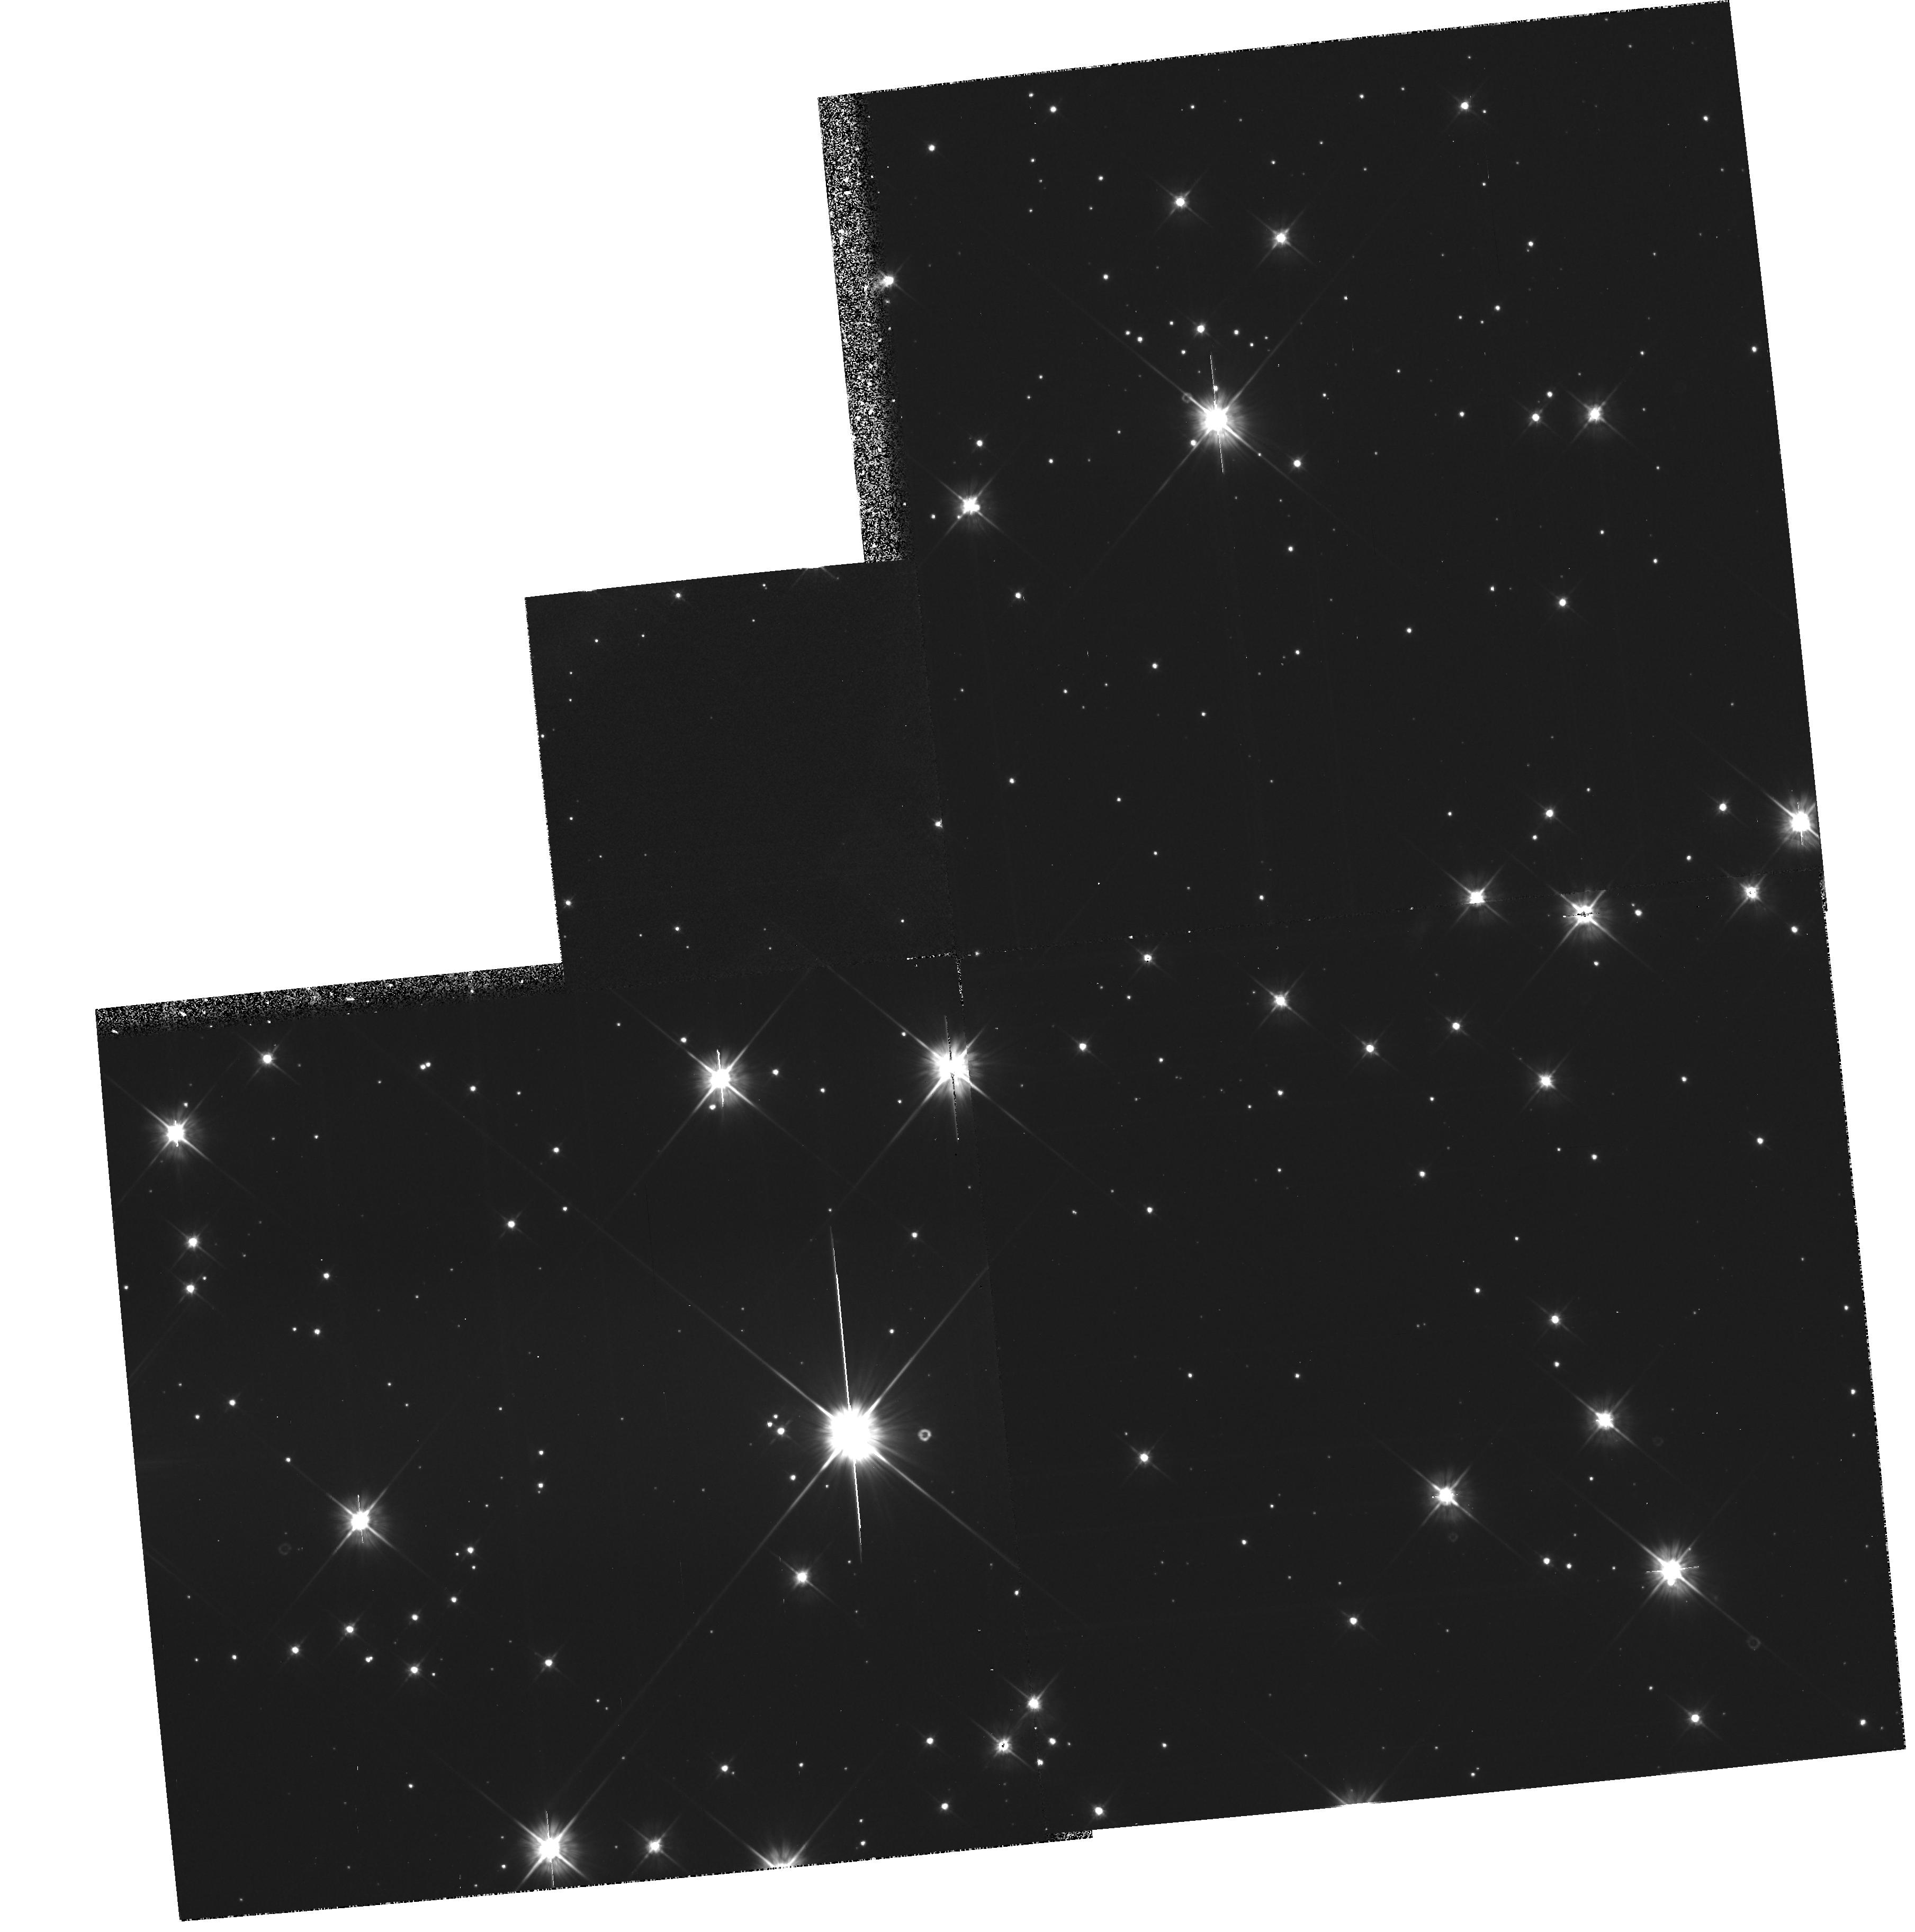
Target: NGC2477
Instrument: WFPC2/PC
Filter: F555W
Exposure: 1 h
Observation ID: hst_5303_02_wfpc2_pc_f555w_u26802

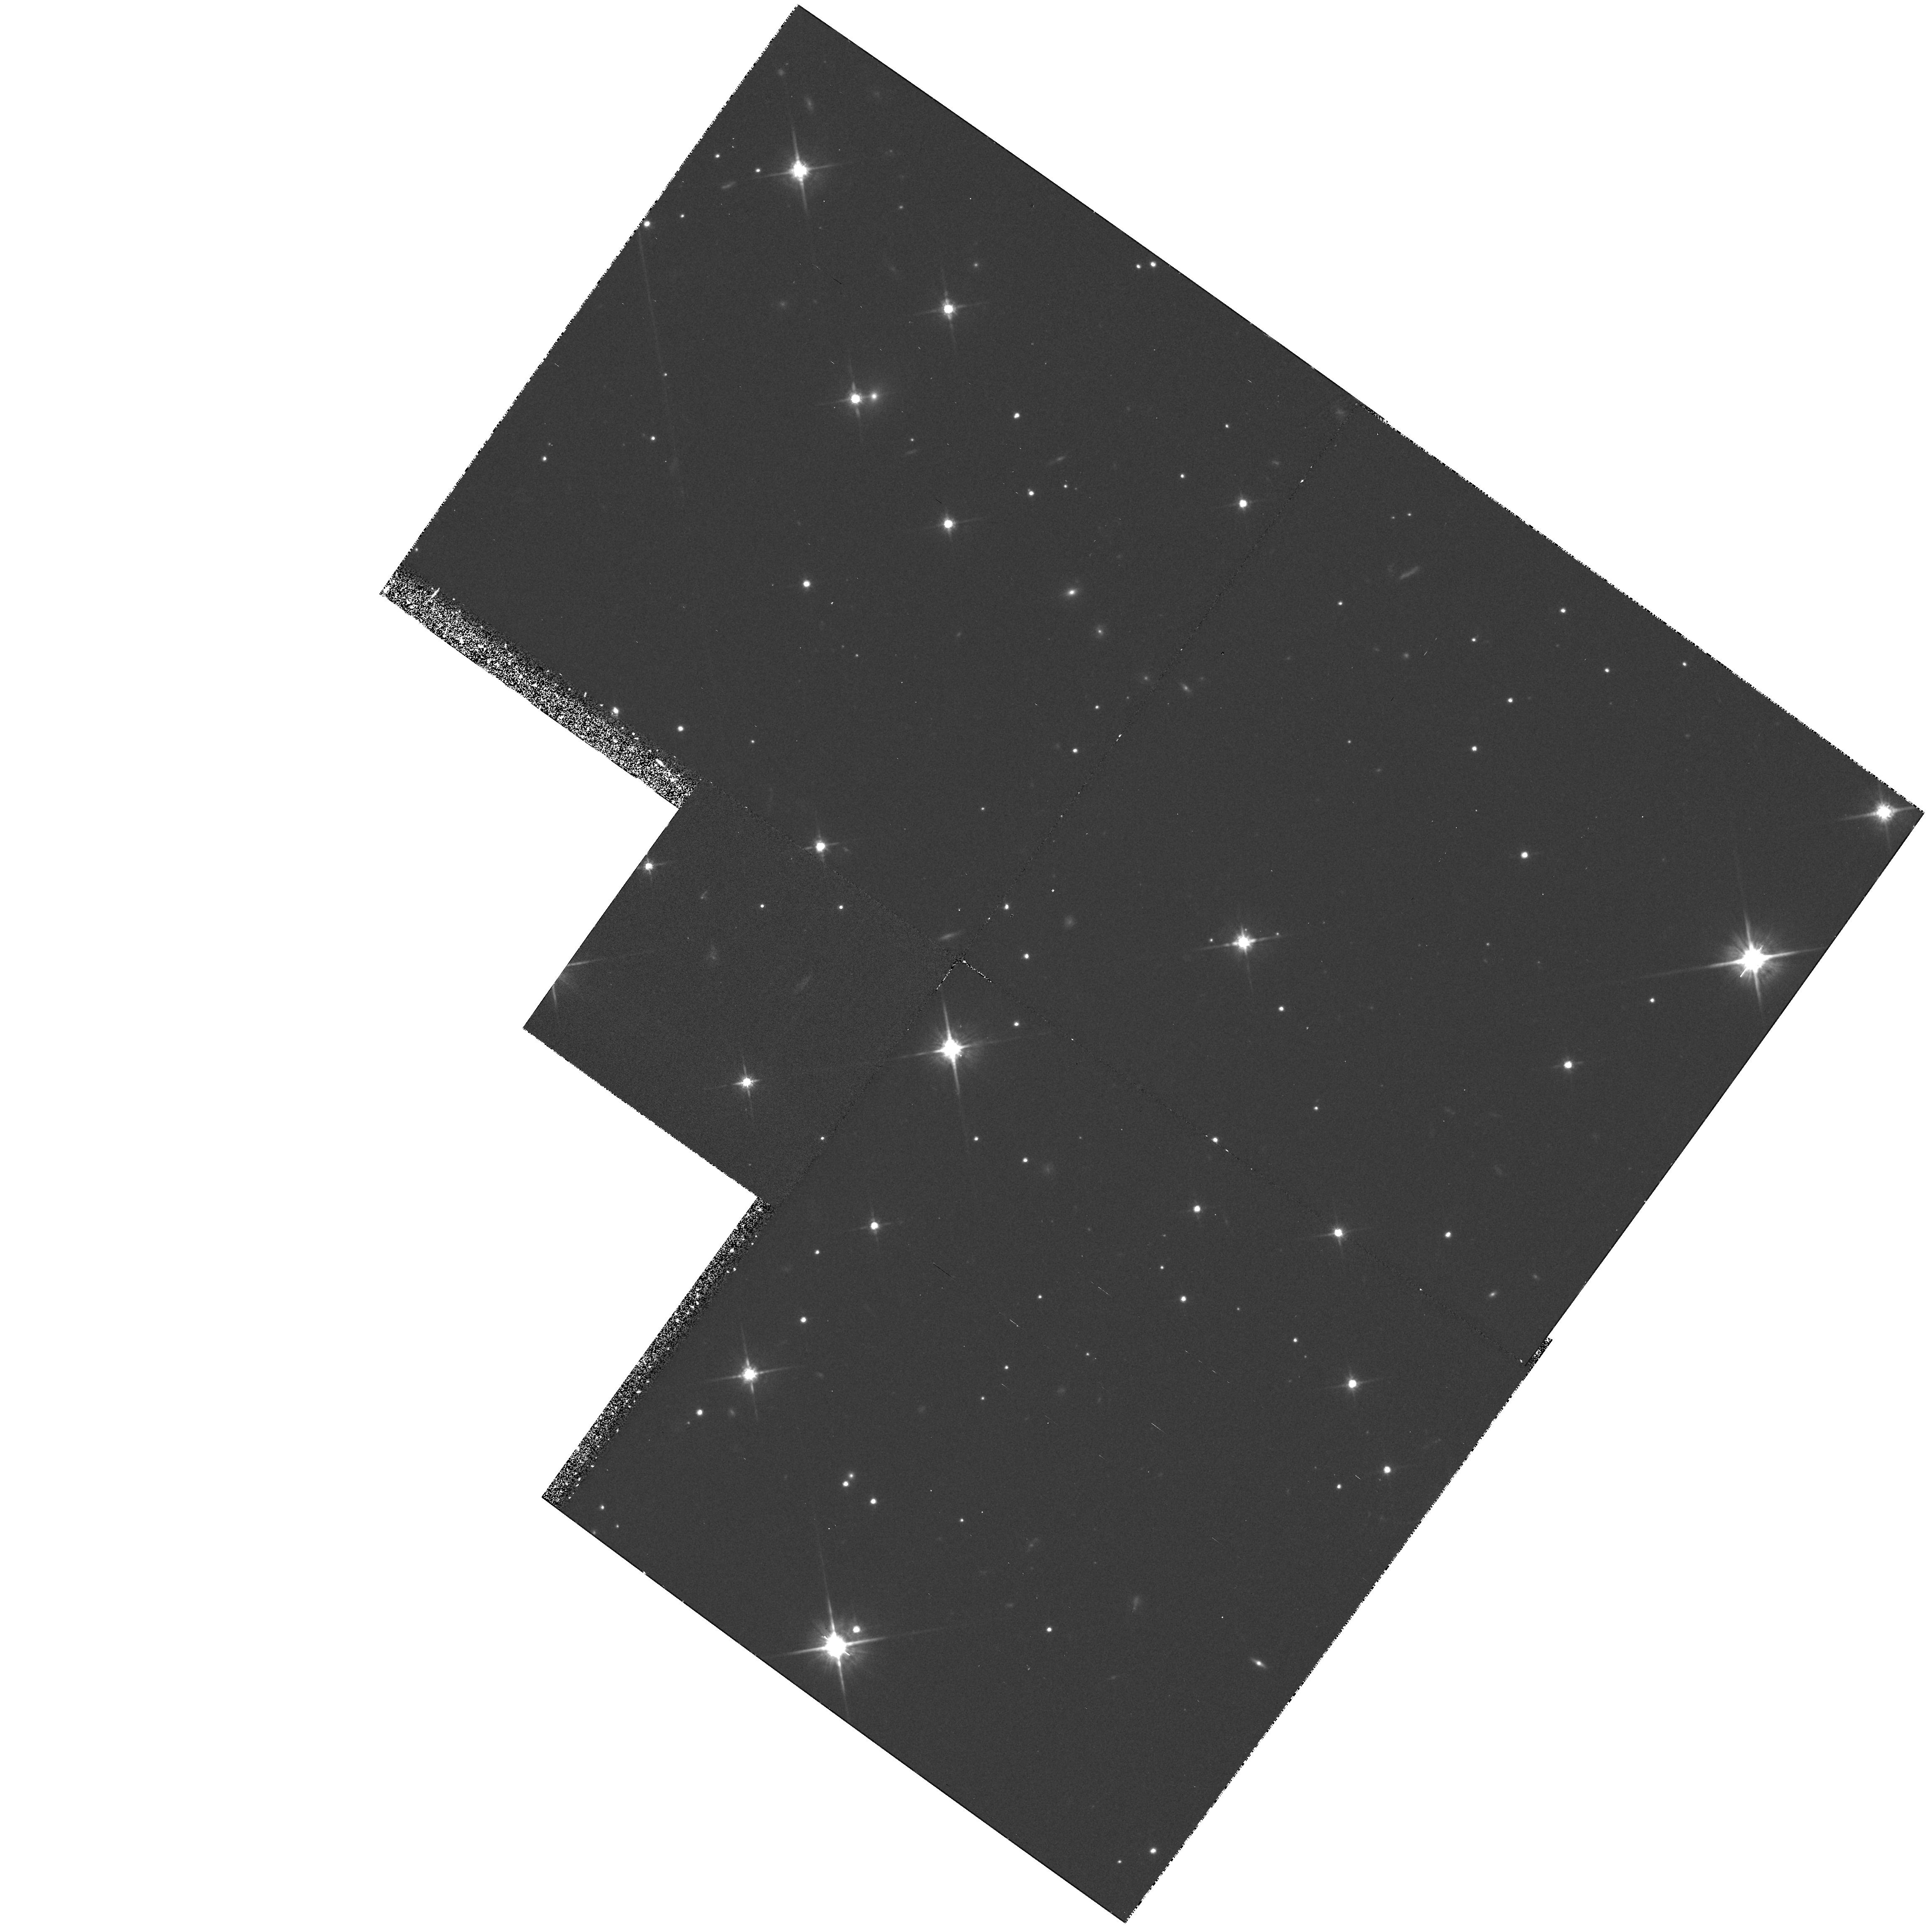
Target: NGC2420
Instrument: WFPC2/PC
Filter: F814W
Exposure: 1 h
Observation ID: hst_5303_01_wfpc2_pc_f814w_u26801

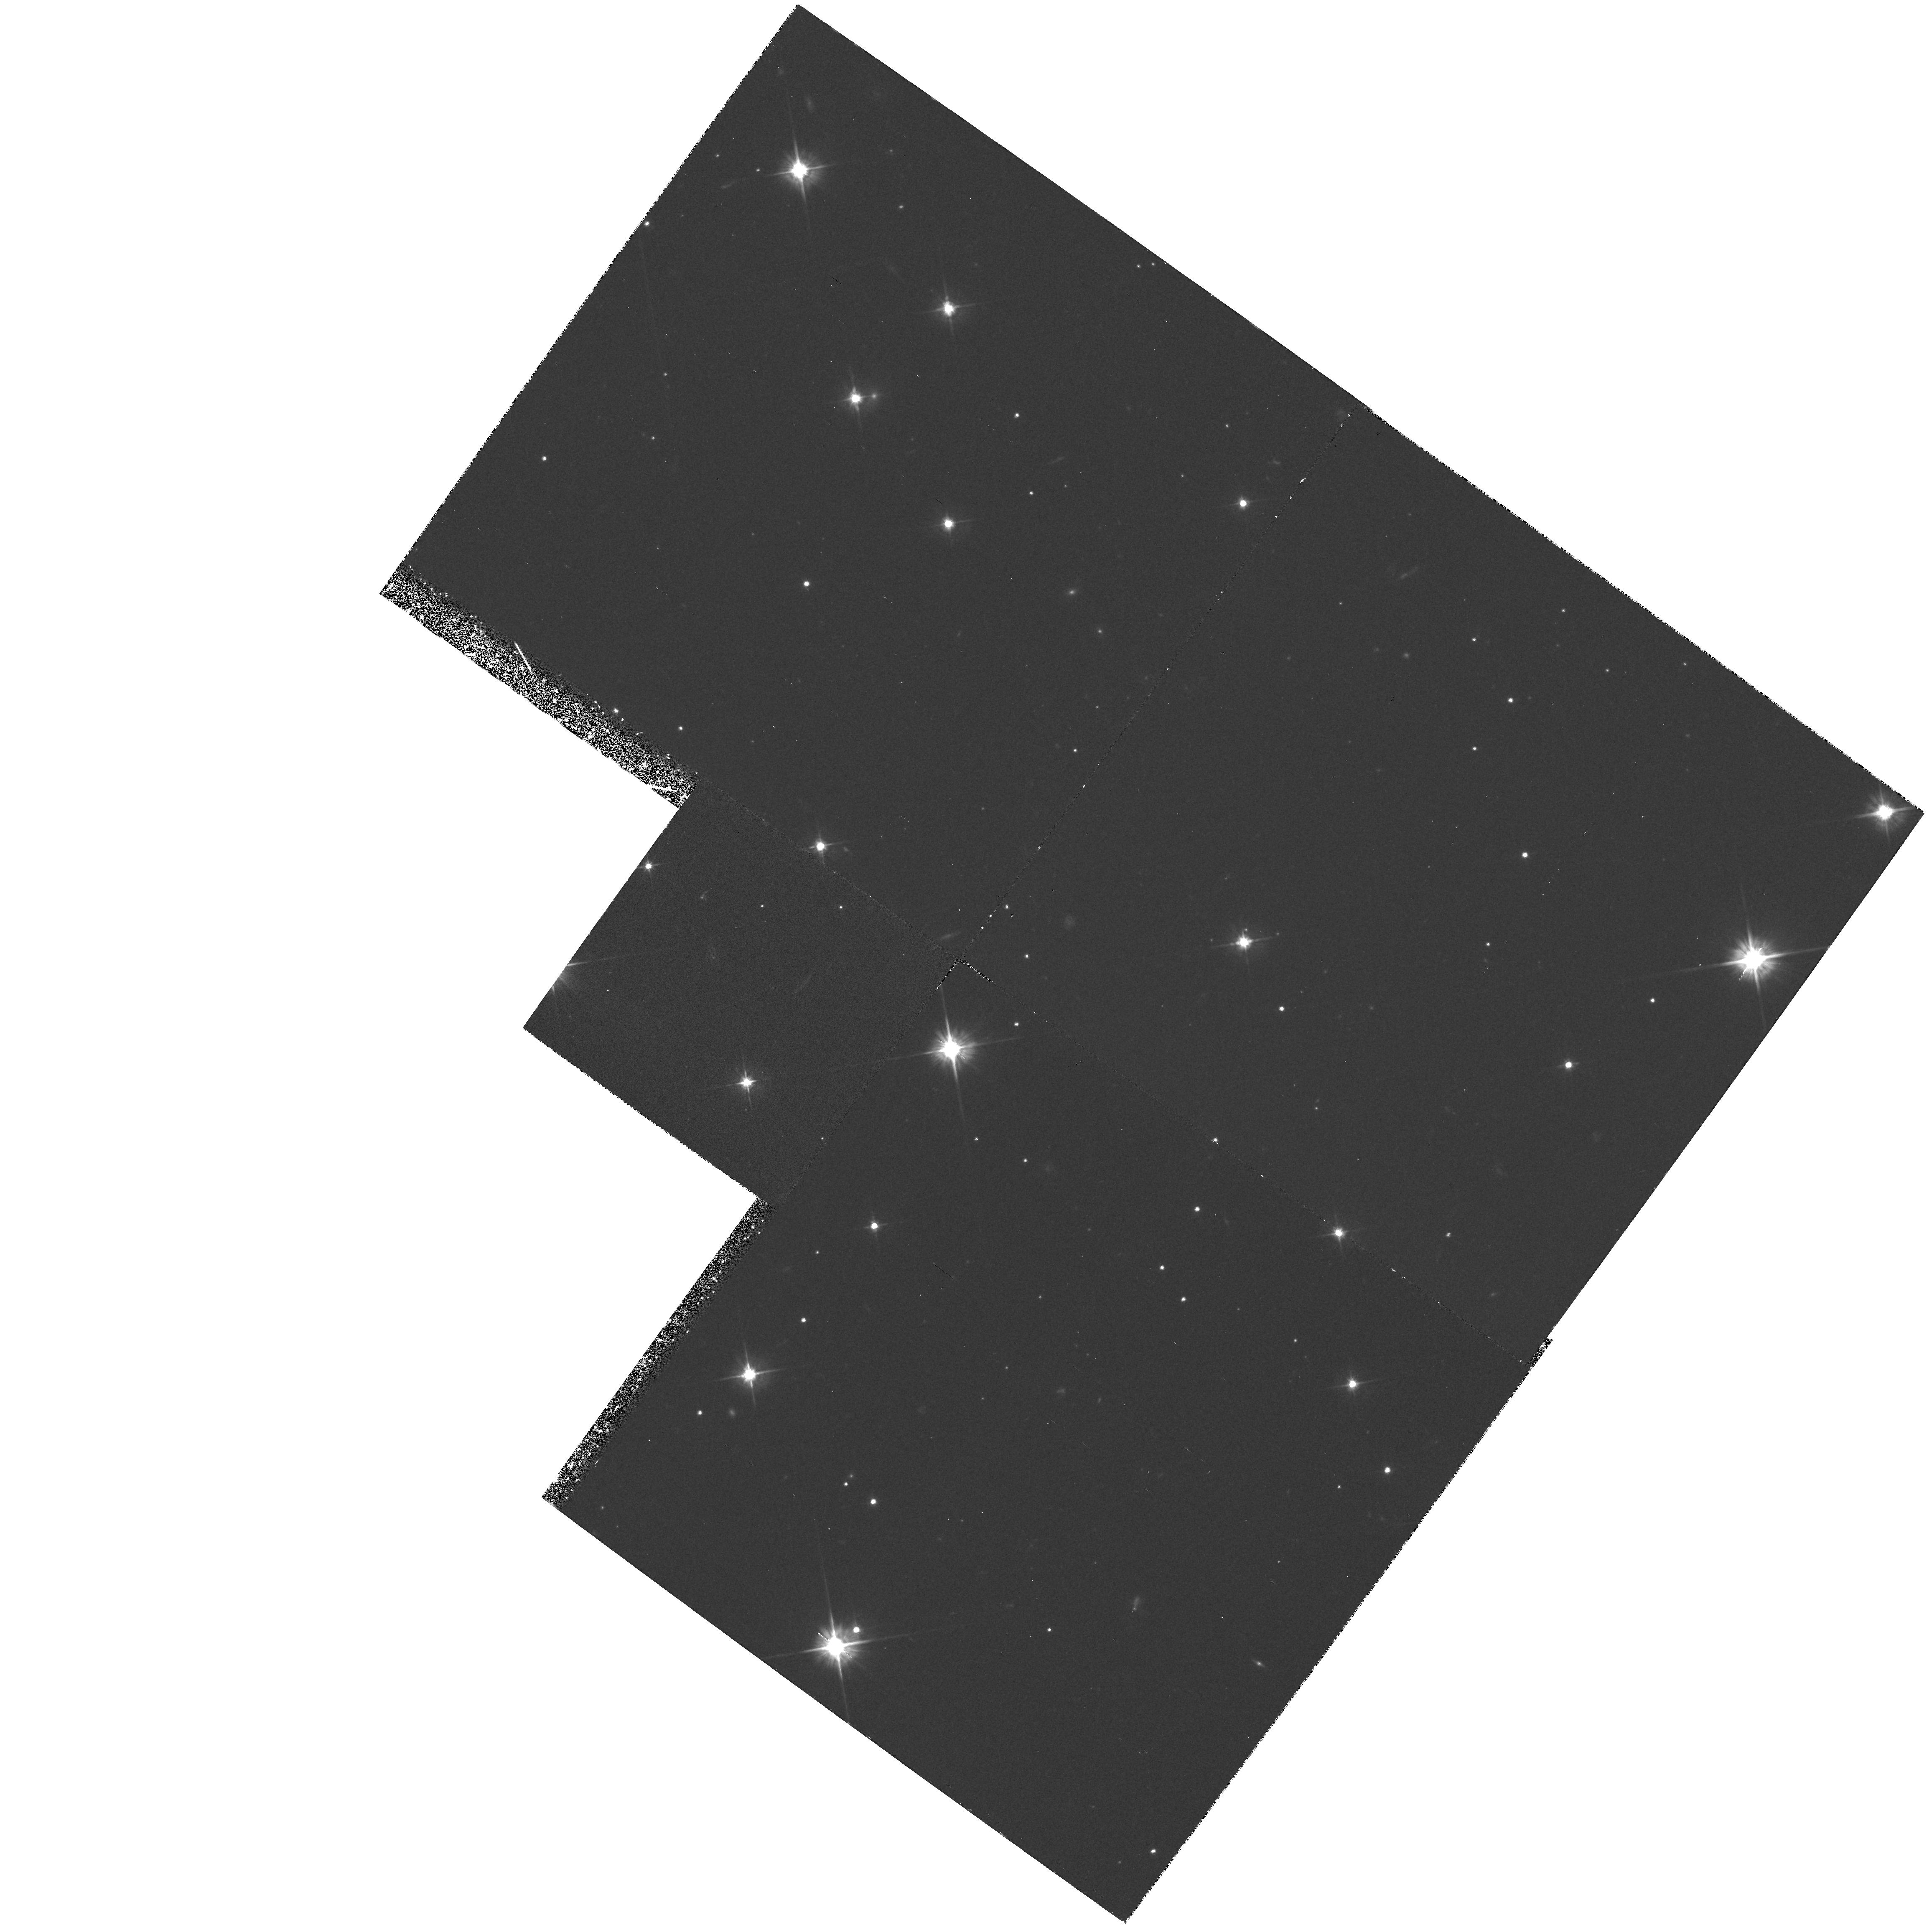
Target: NGC2420
Instrument: WFPC2/PC
Filter: F555W
Exposure: 1 h
Observation ID: hst_5303_01_wfpc2_pc_f555w_u26801

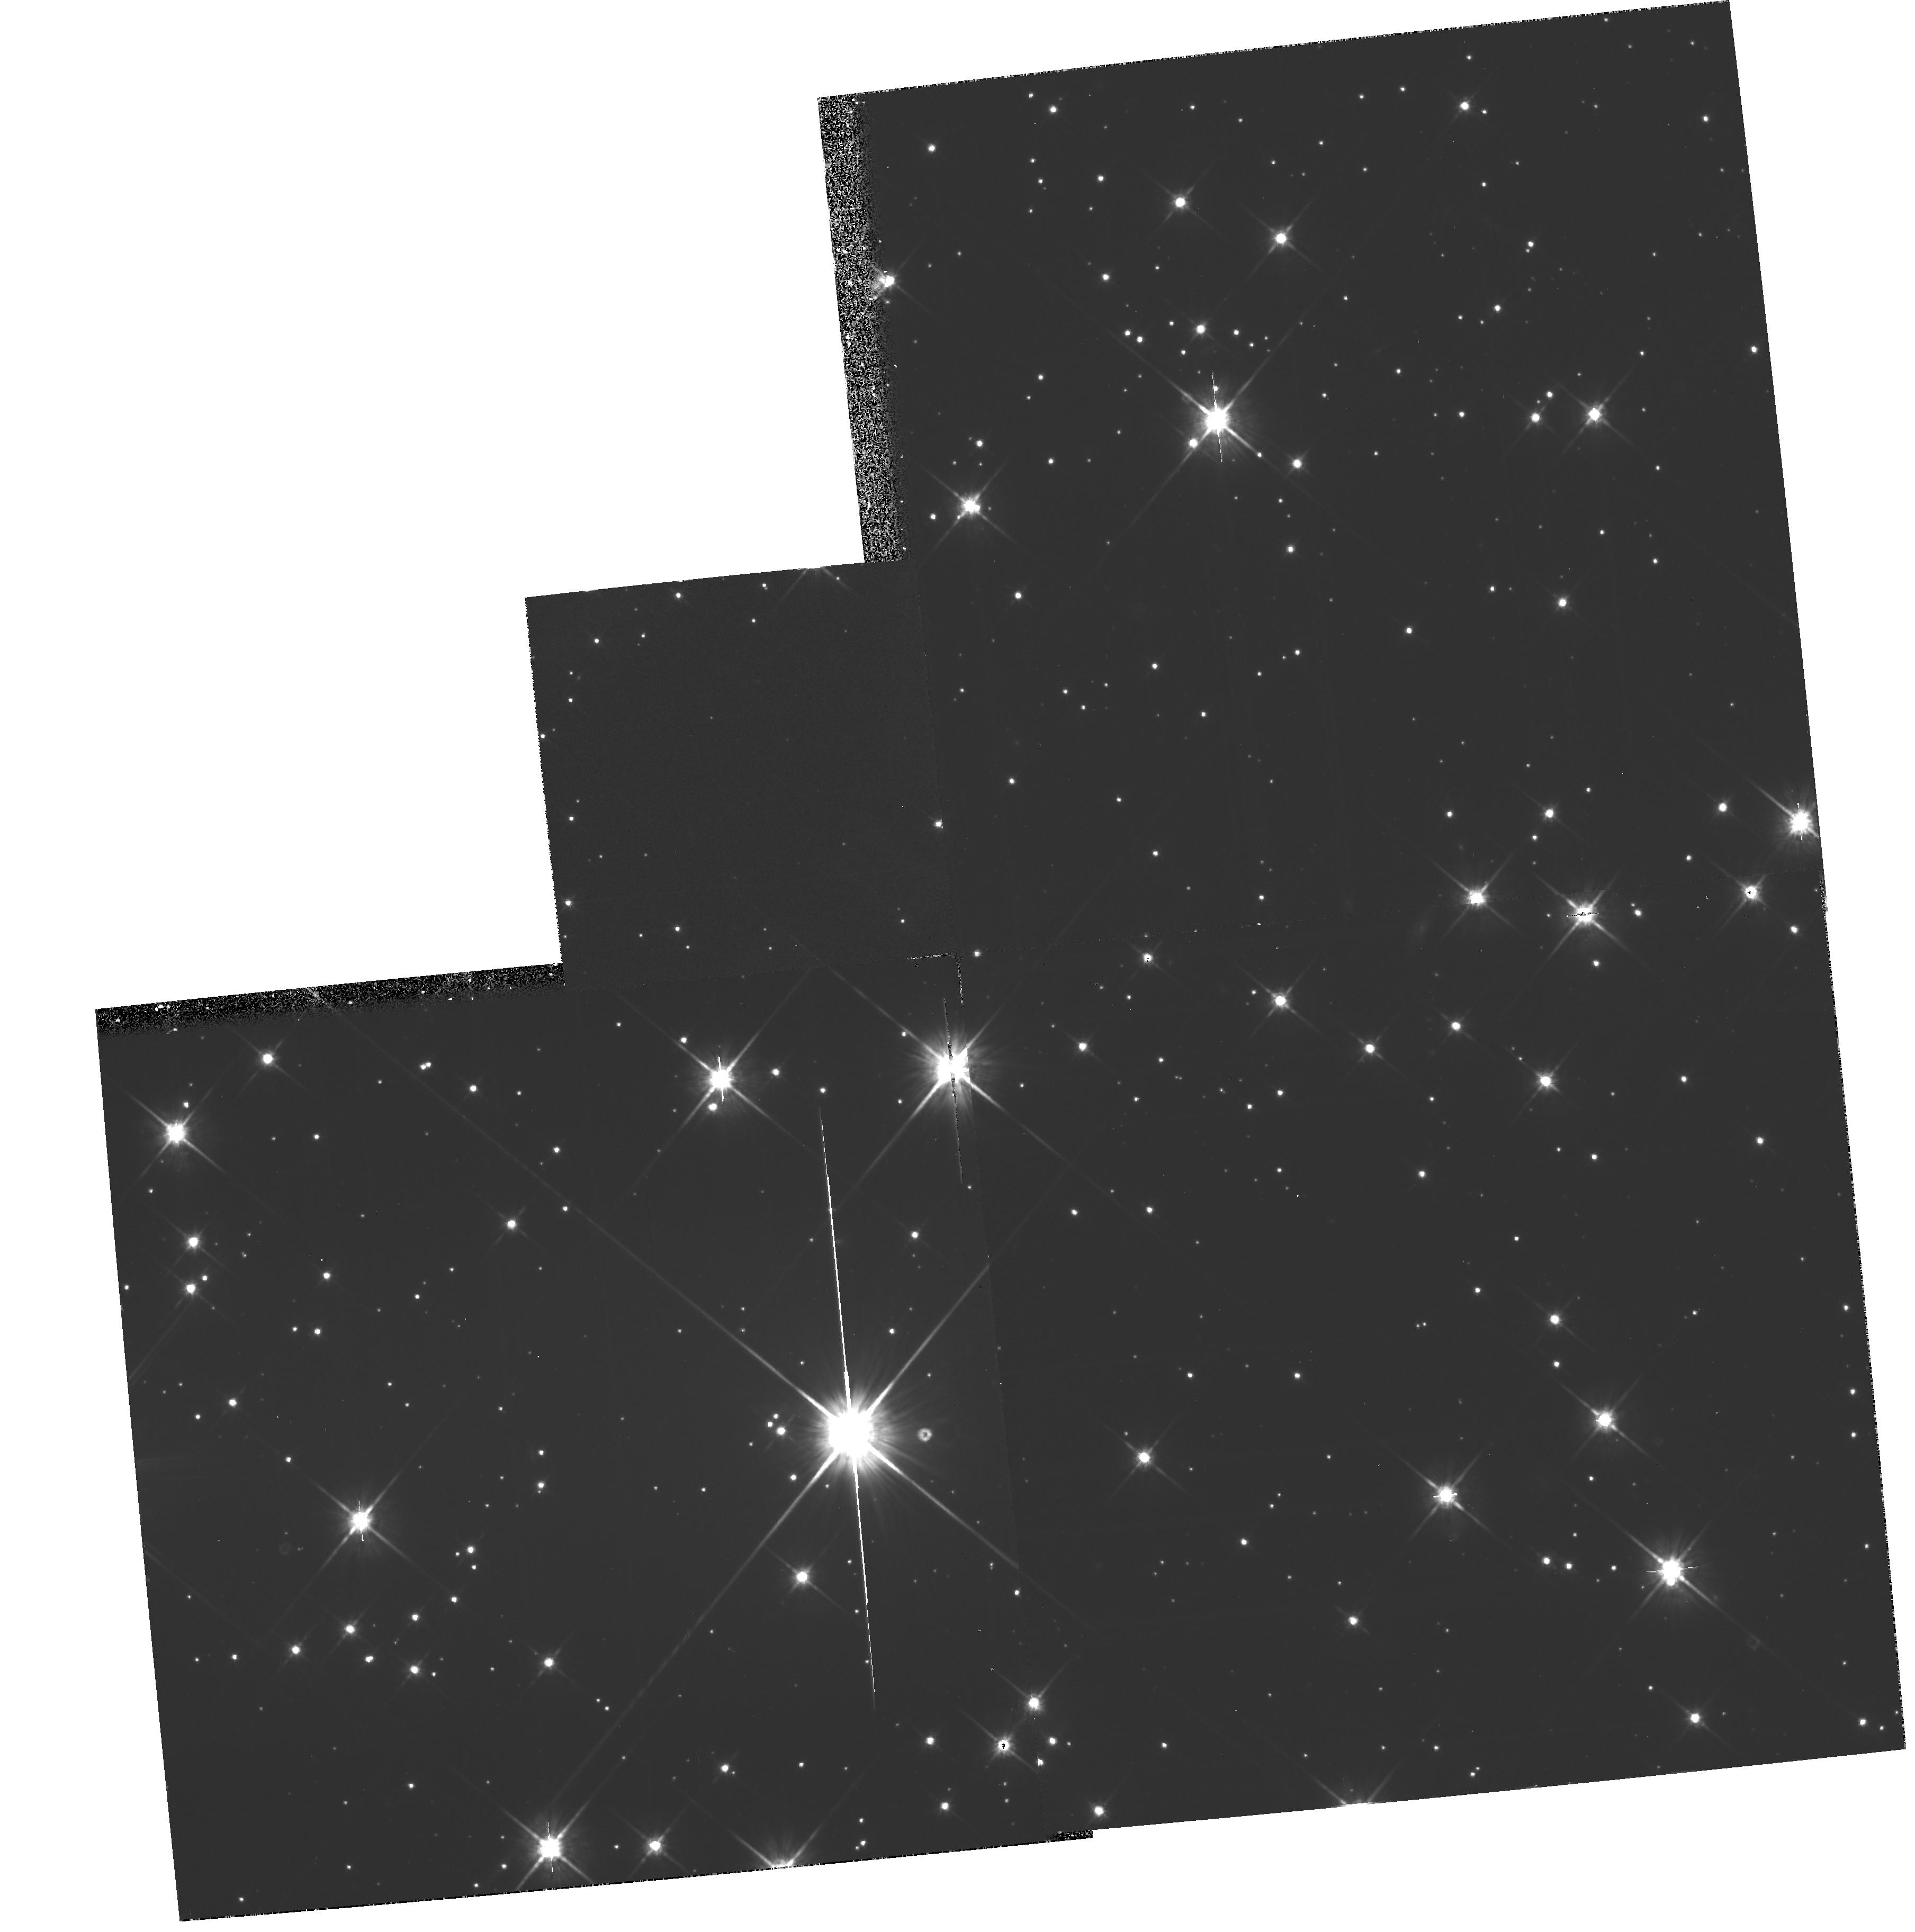
Target: NGC2477
Instrument: WFPC2/PC
Filter: F814W
Exposure: 1 h
Observation ID: hst_5303_02_wfpc2_pc_f814w_u26802

CALIBRATION OF STELLAR EVOLUTIONARY AGES AND VARIATIONS IN THE IMF -- CYCLE4 MEDIUM (PI: von Hippel, Theodore)

There are two related and fundamental aspects of star formation and evolution which are best studied in open clusters: comparison of the cooling age of white dwarfs with turnoff ages from stellar evolutionary models, and the universality of the Initial Mass Function. Photometry of nearby open clusters can determine the white dwarf luminosity function, and hence calibrate evolutionary and cooling age scales directly. The same observations determine the M dwarf luminosity function, and hence search for IMF variations. We propose here to do this experiment for 2 open clusters spanning a range of ages from approximately 1 to 3 Gyrs, as only the Hubble Space Telescope and WFPC2 is capable of acquiring the deep photometry required for the successful completion of this project.